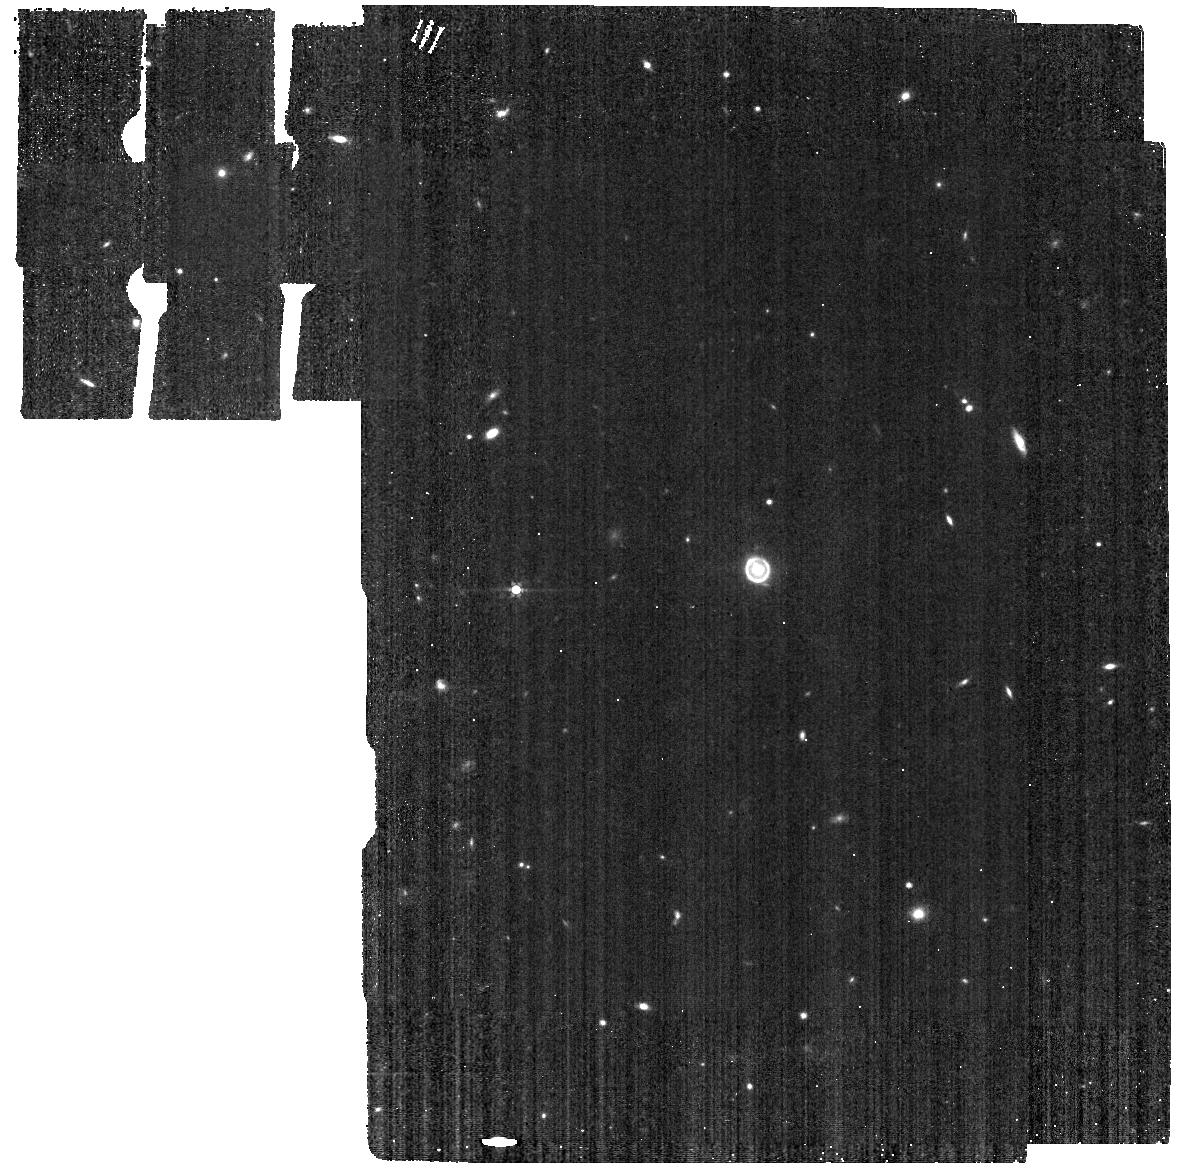
Target: SPT0418-47. Instrument: MIRI. Filter: F560W. Exposure: 5 min. Observation ID: jw01355-o015_t001_miri_f560w

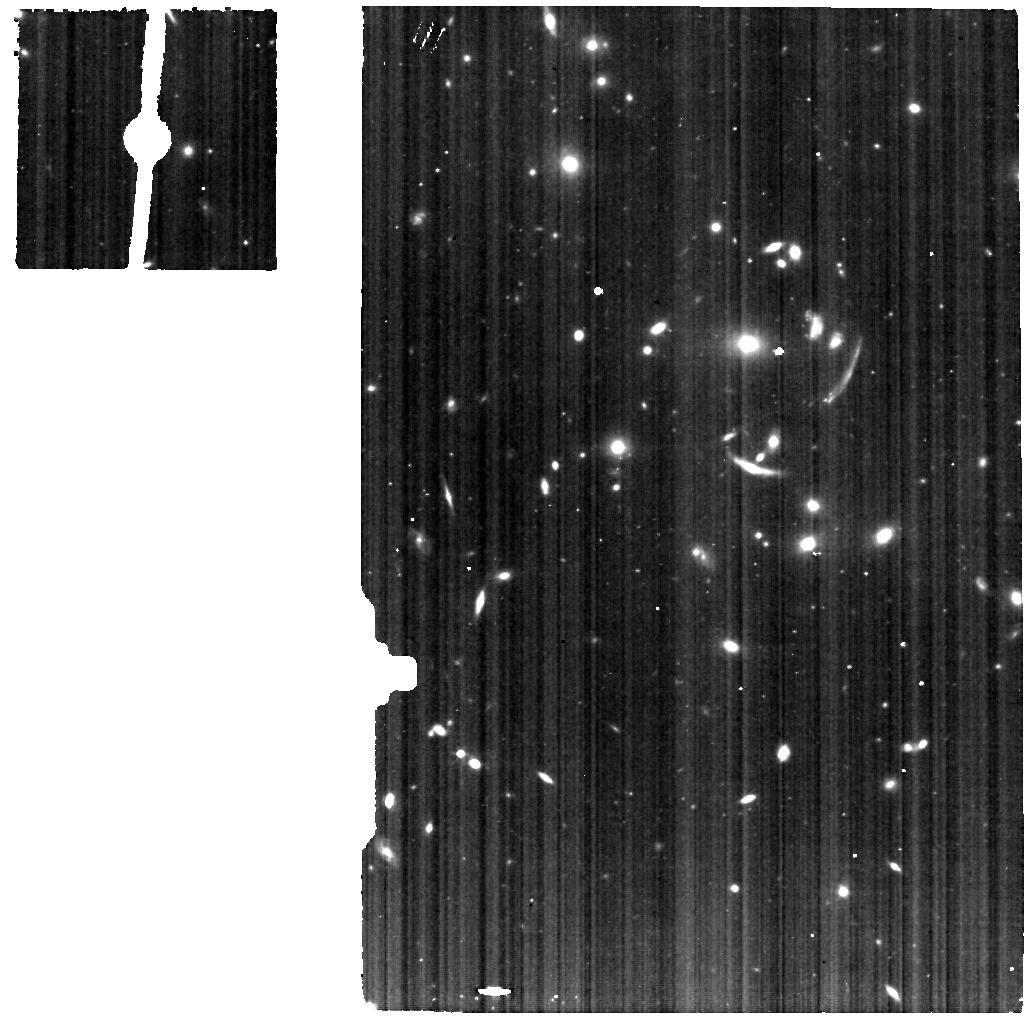
Target: SGAS1226-MRS-SKY. Instrument: MIRI. Filter: F560W. Exposure: 1 h. Observation ID: jw01355-o006_t023_miri_f560w

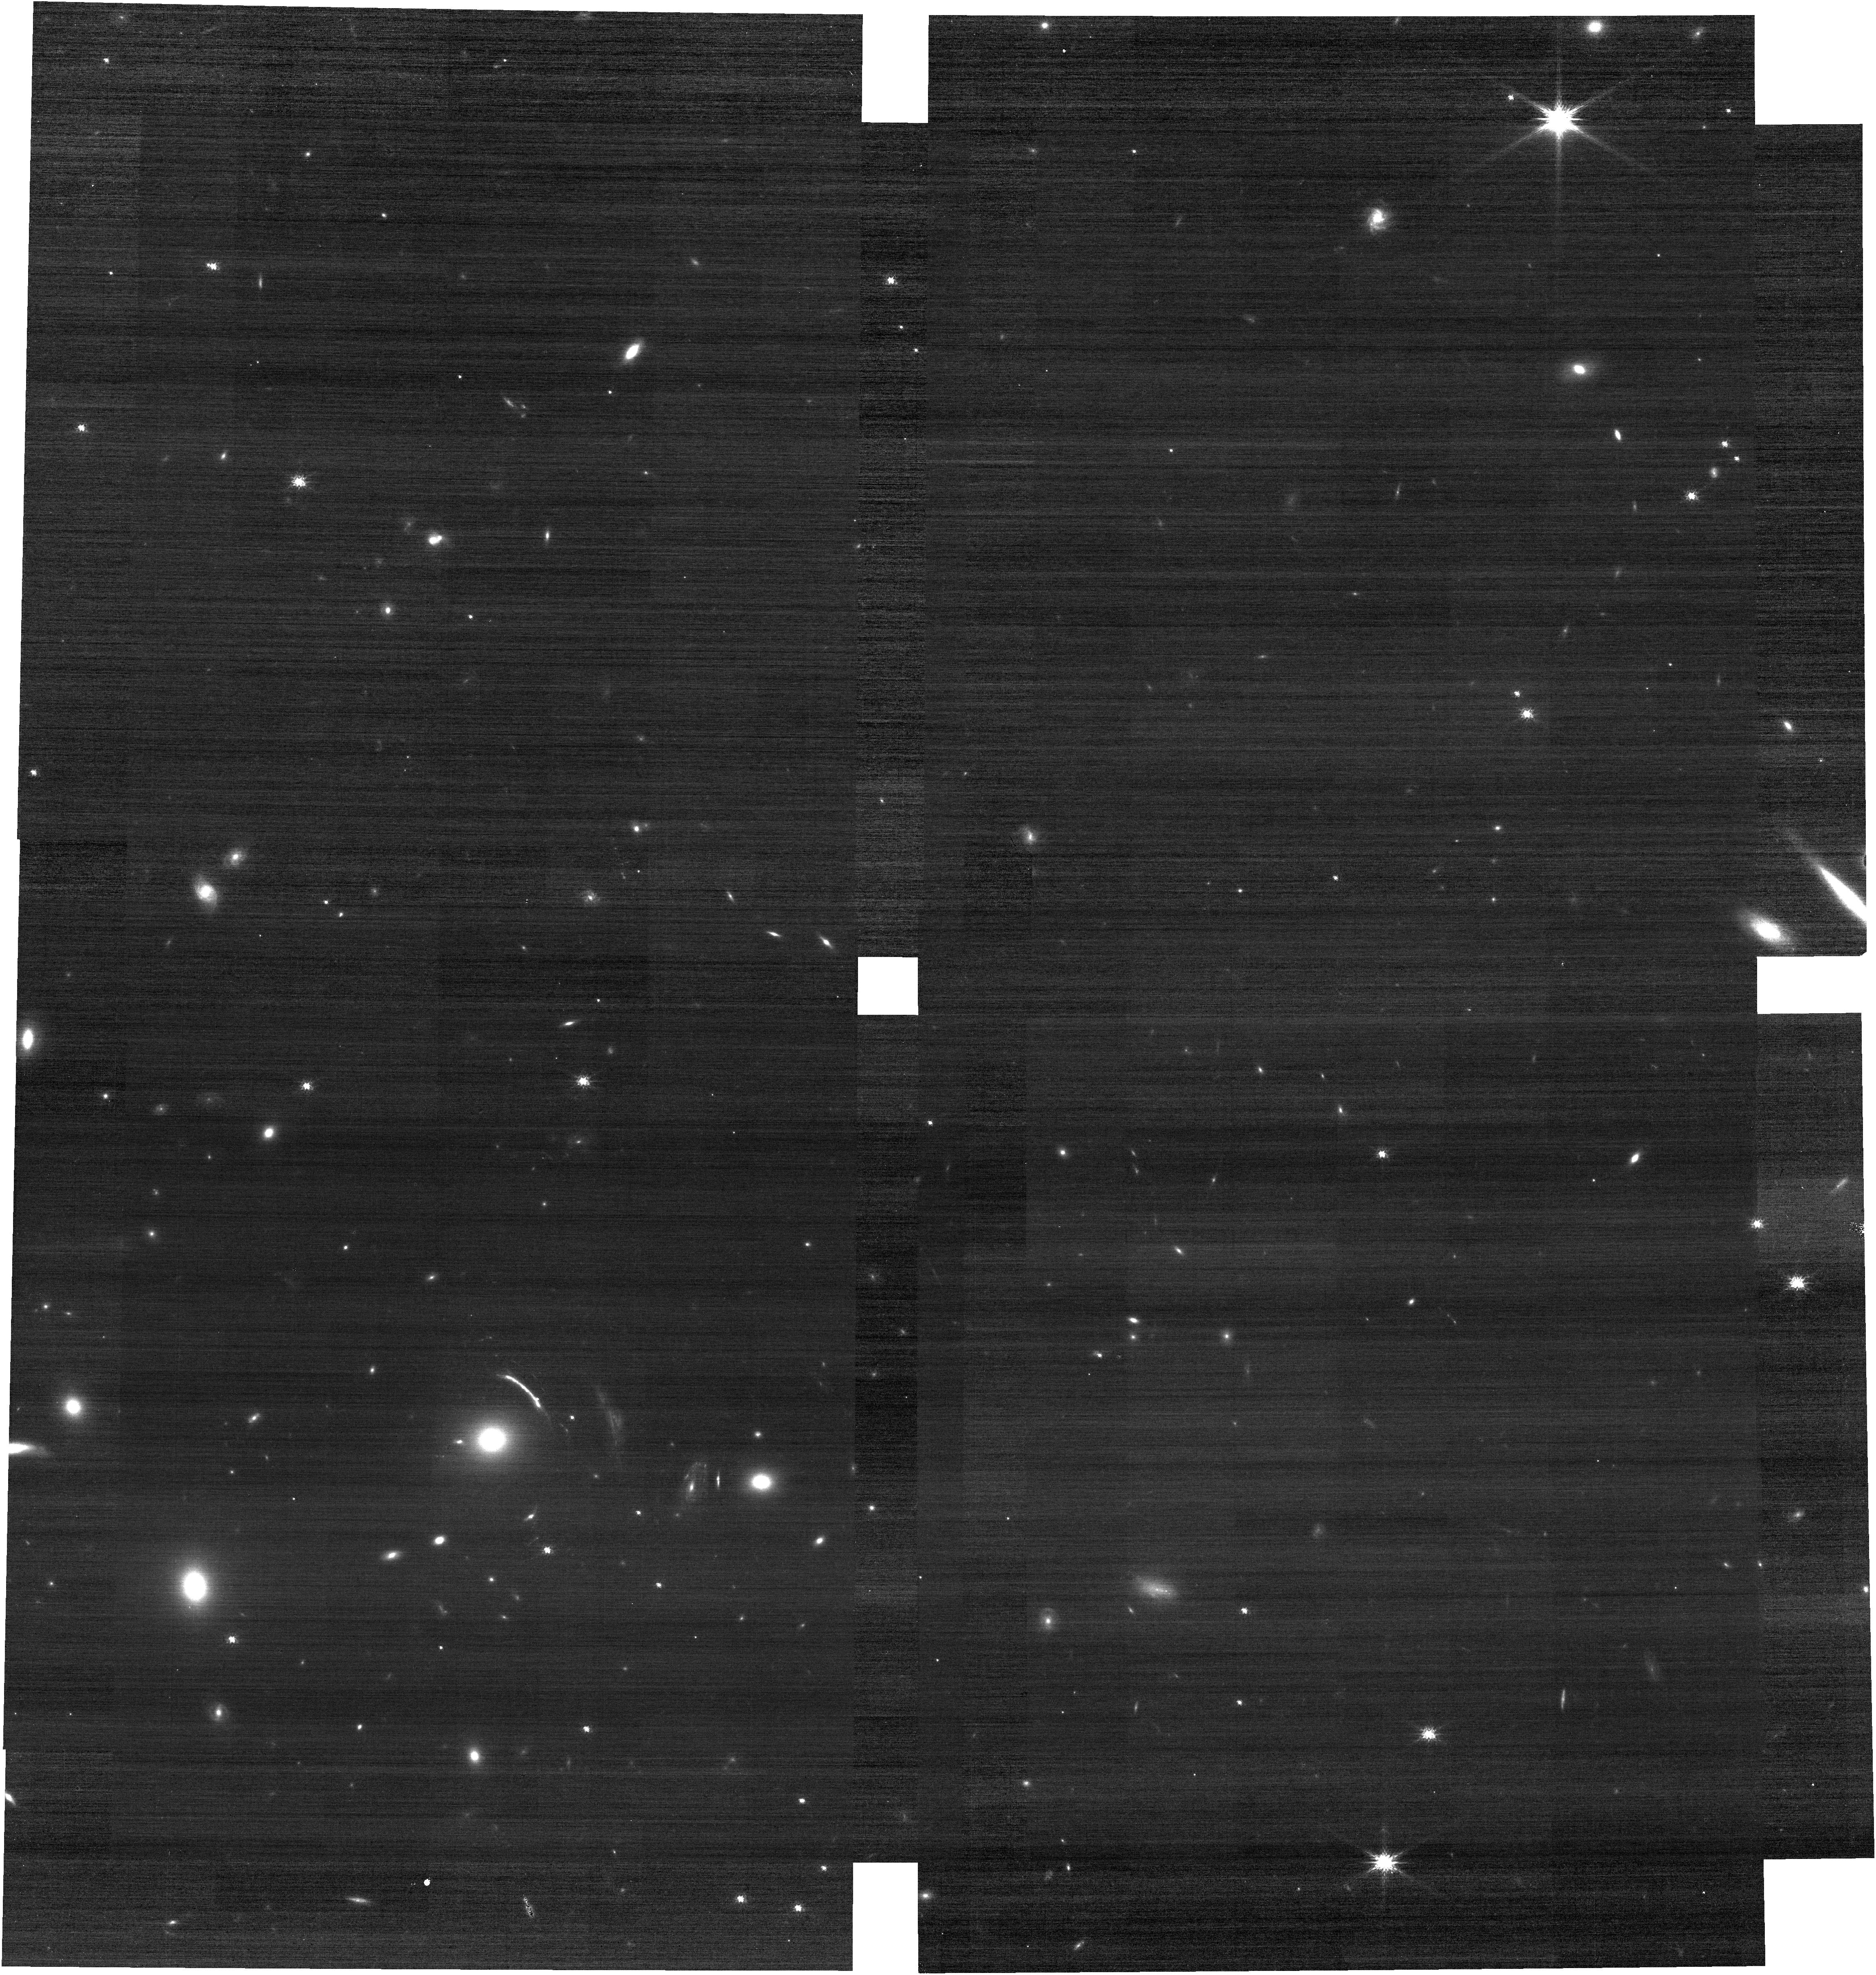
Target: SGAS1723-PHOT. Instrument: NIRCAM. Filter: F150W. Exposure: 5 min. Observation ID: jw01355-o009_t009_nircam_clear-f150w

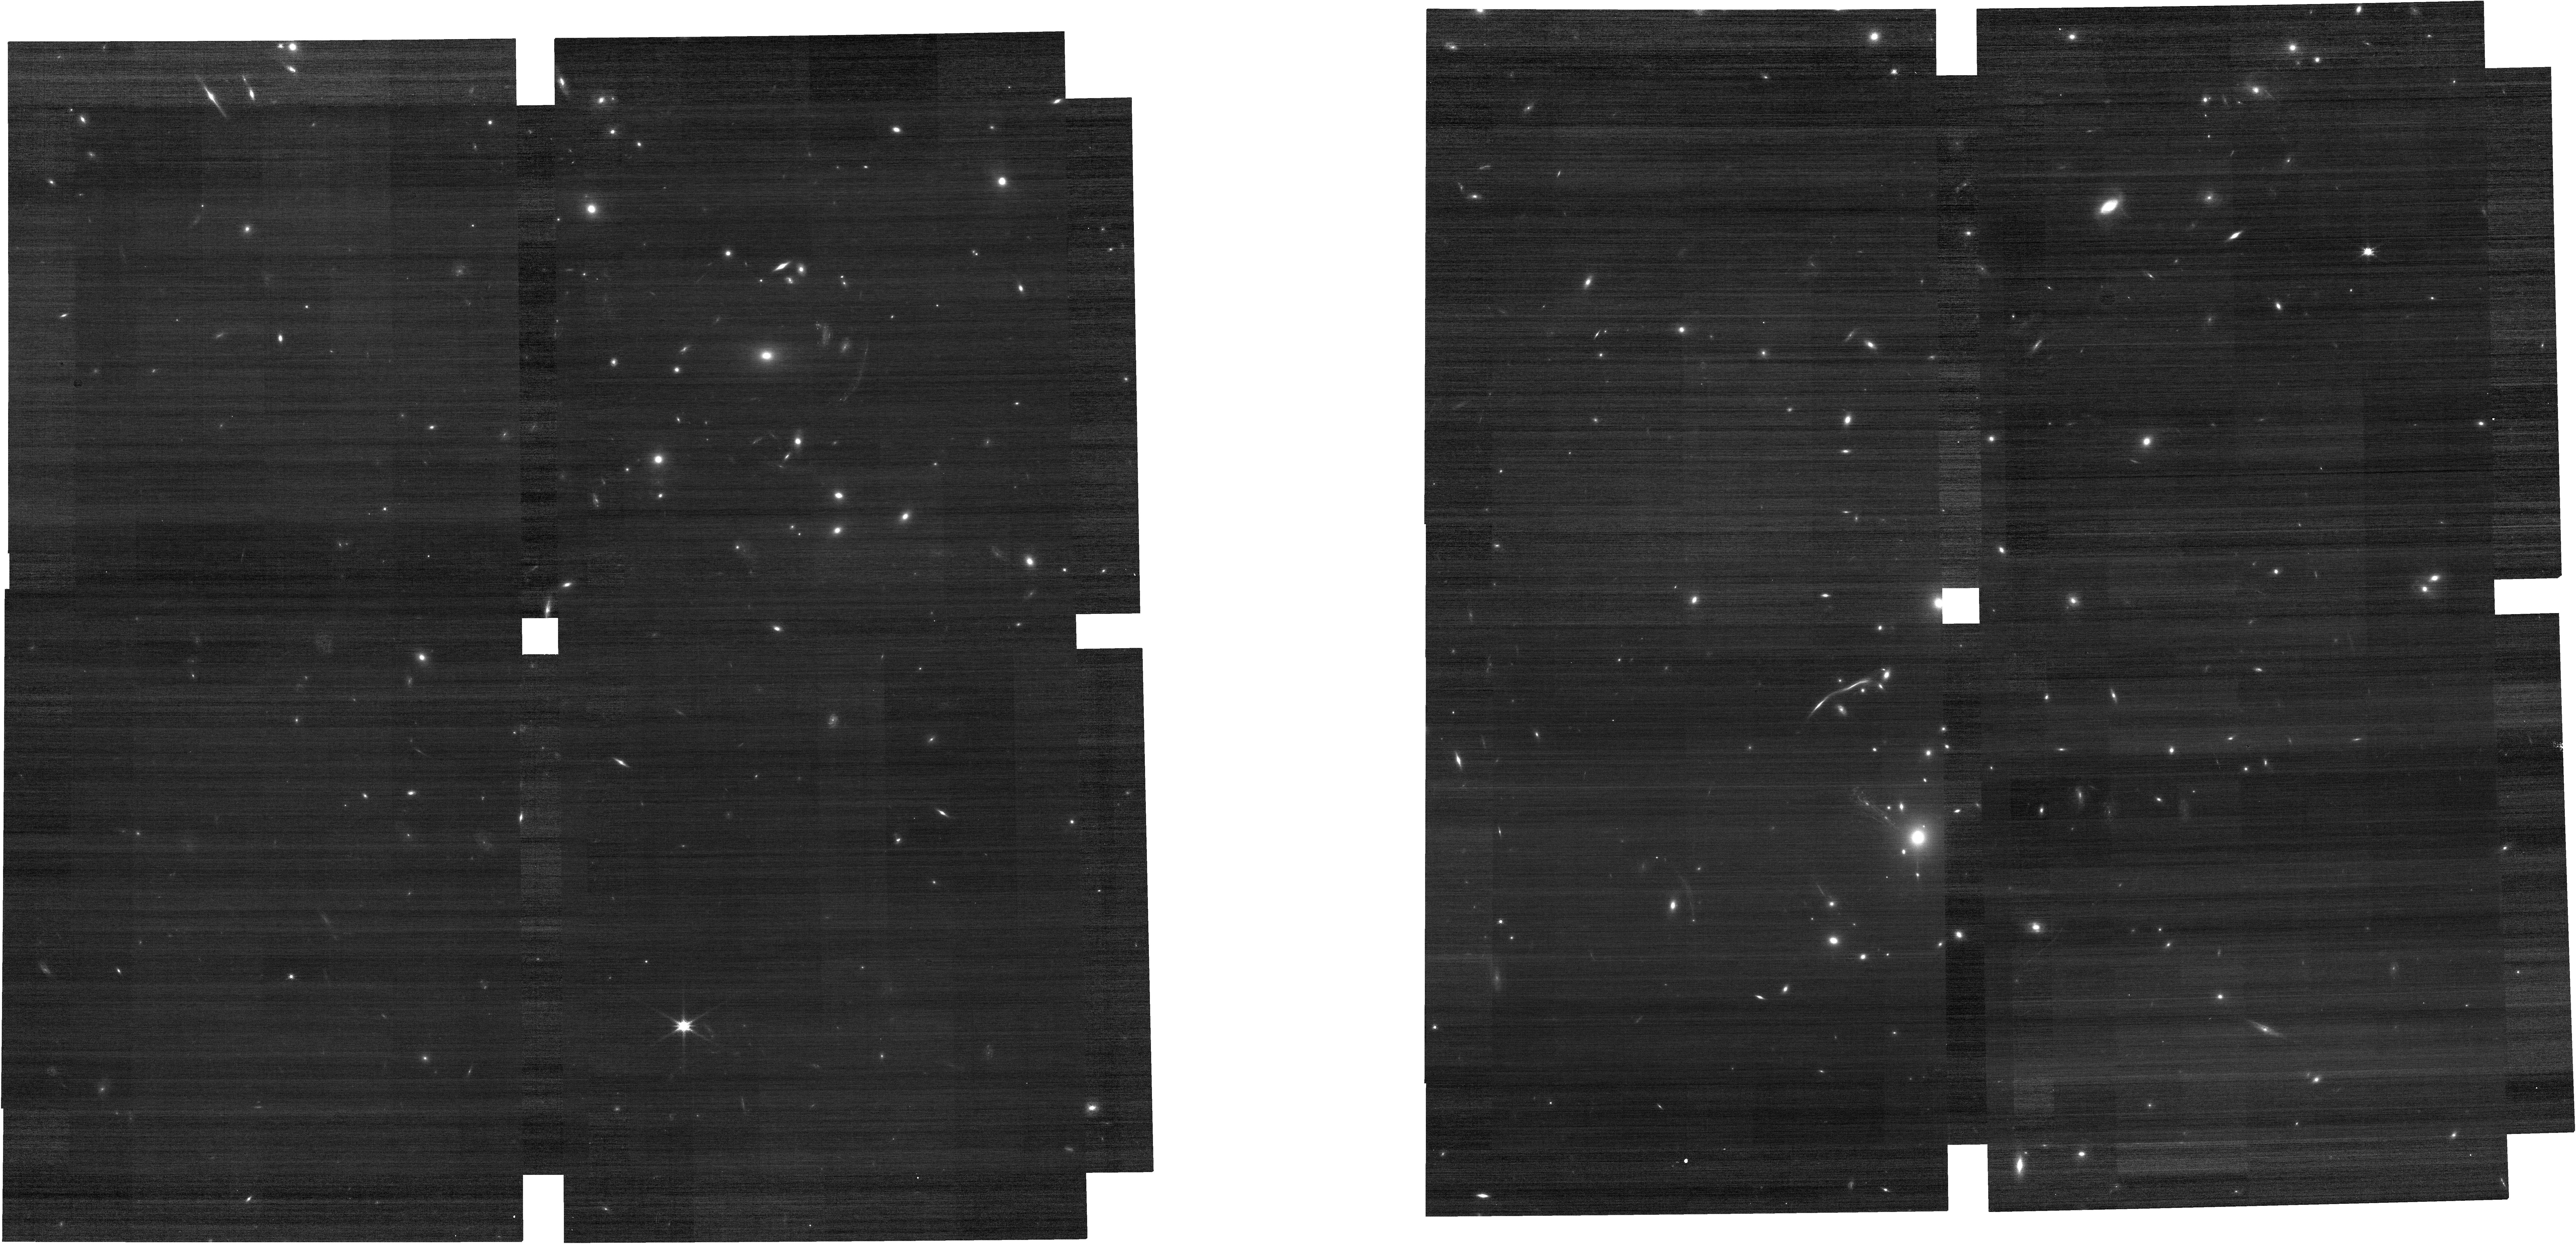
Target: SGAS1226-PHOT. Instrument: NIRCAM. Filter: F115W. Exposure: 5 min. Observation ID: jw01355-o003_t012_nircam_clear-f115w

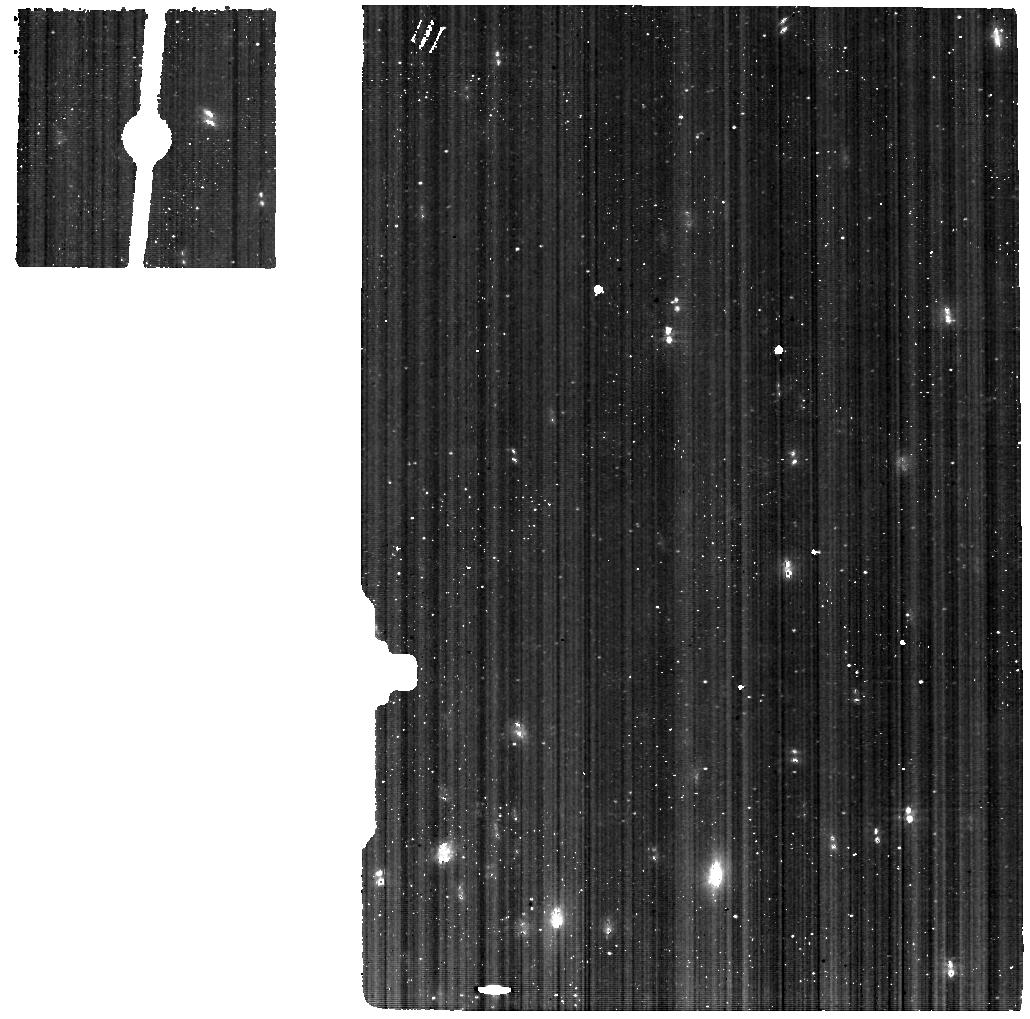
Target: SPT2147-50-IFU. Instrument: MIRI. Filter: F560W. Exposure: 48 min. Observation ID: jw01355-o025_t005_miri_f560w

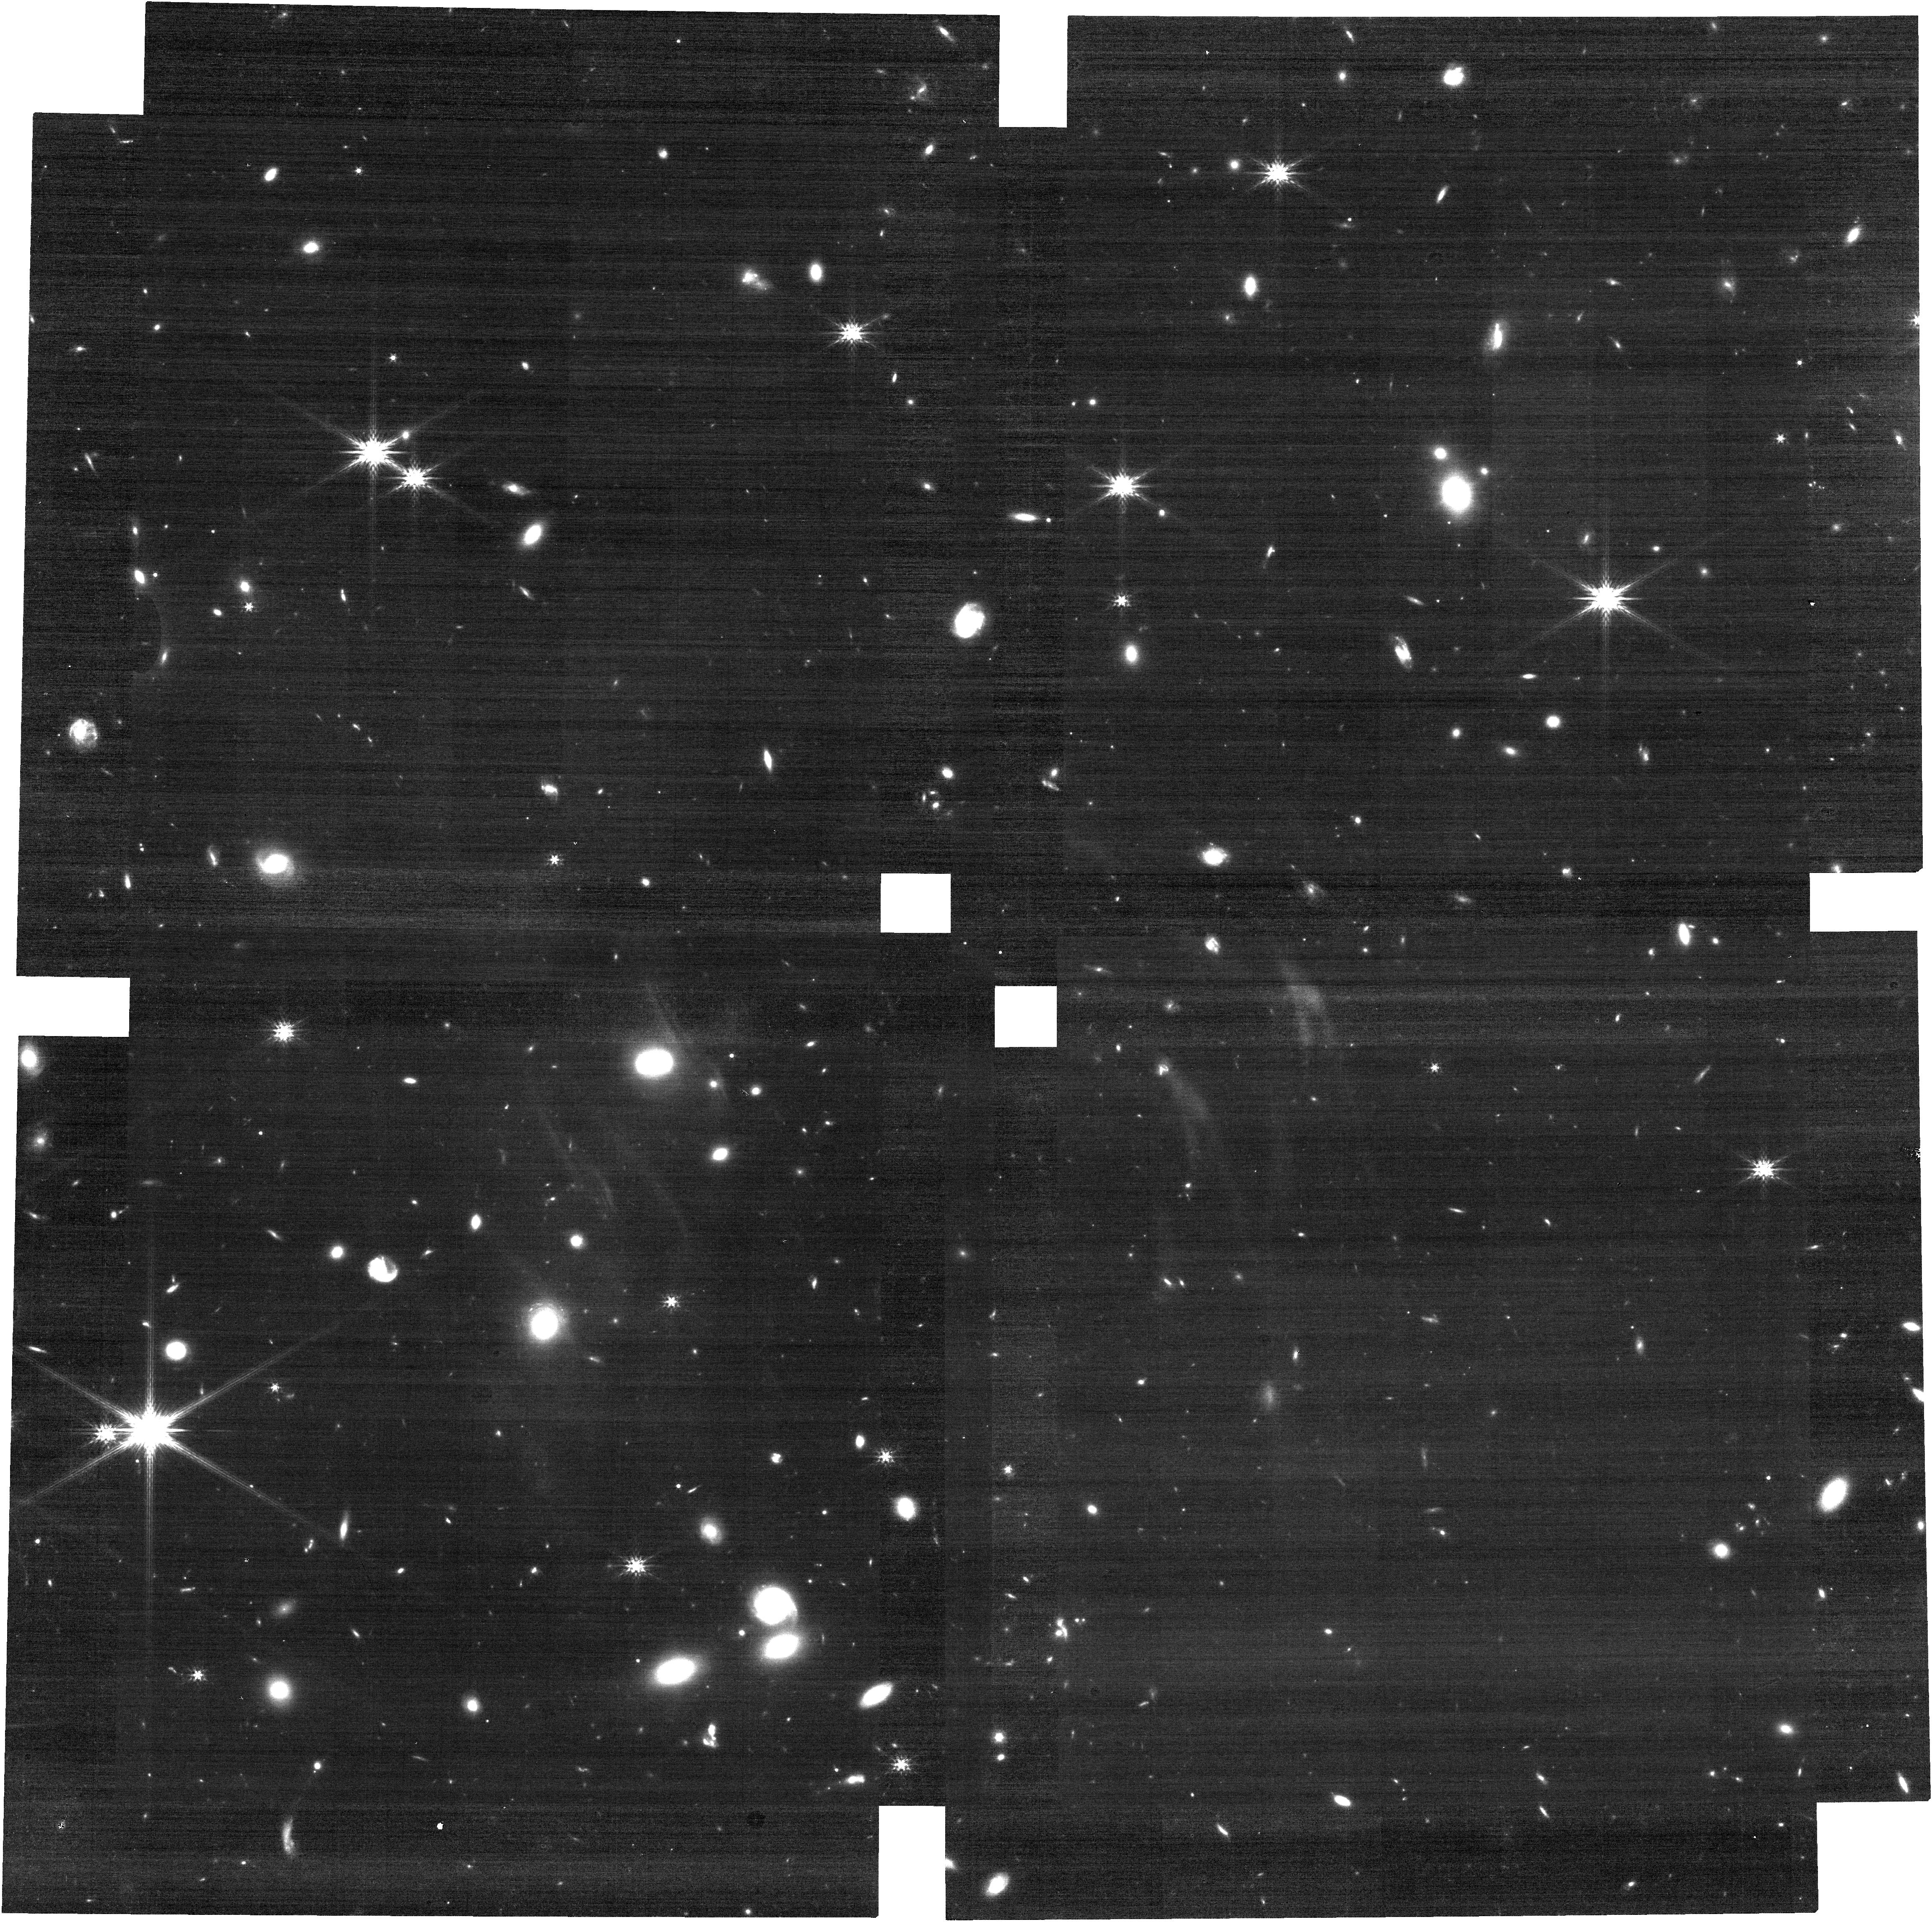
Target: SPT2147-50. Instrument: NIRCAM. Filter: F200W. Exposure: 24 min. Observation ID: jw01355-o024_t004_nircam_clear-f200w

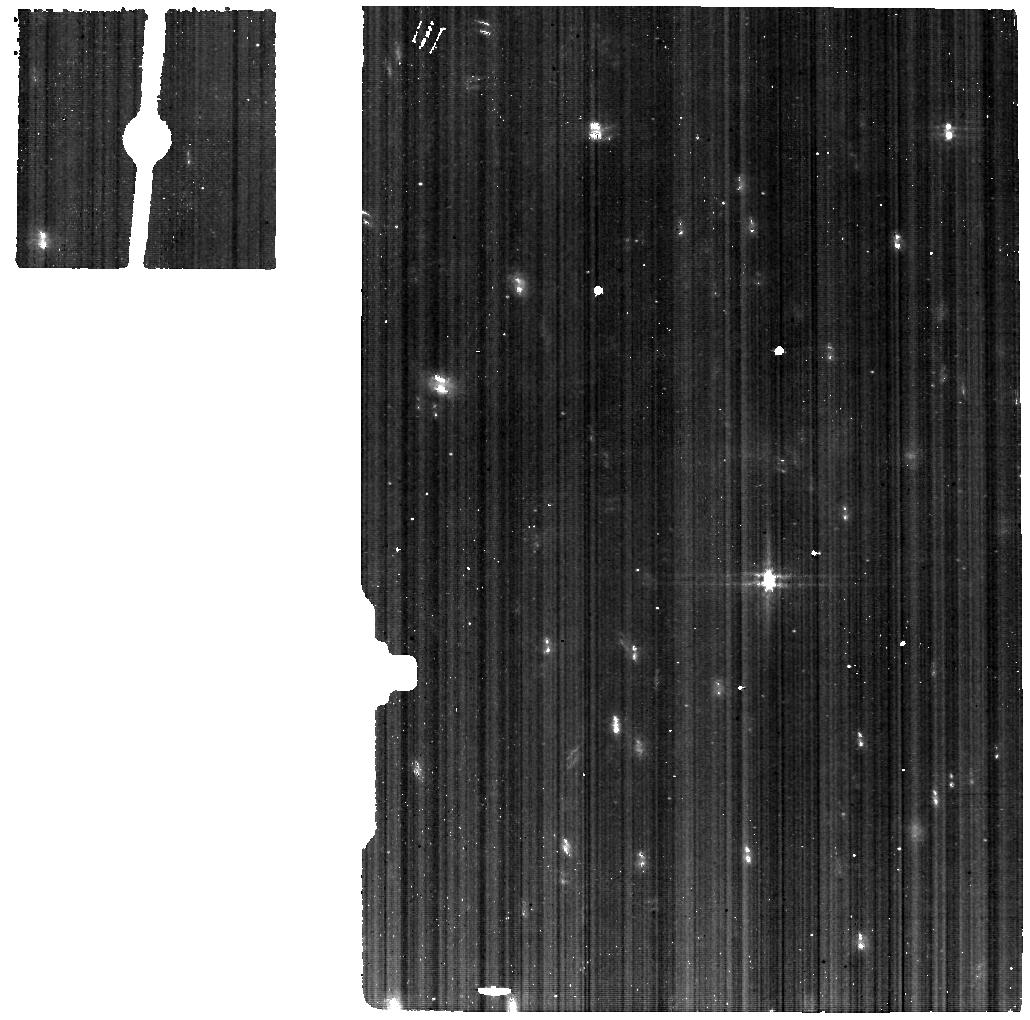
Target: SPT0418-47-IFU. Instrument: MIRI. Filter: F560W. Exposure: 57 min. Observation ID: jw01355-o017_t002_miri_f560w

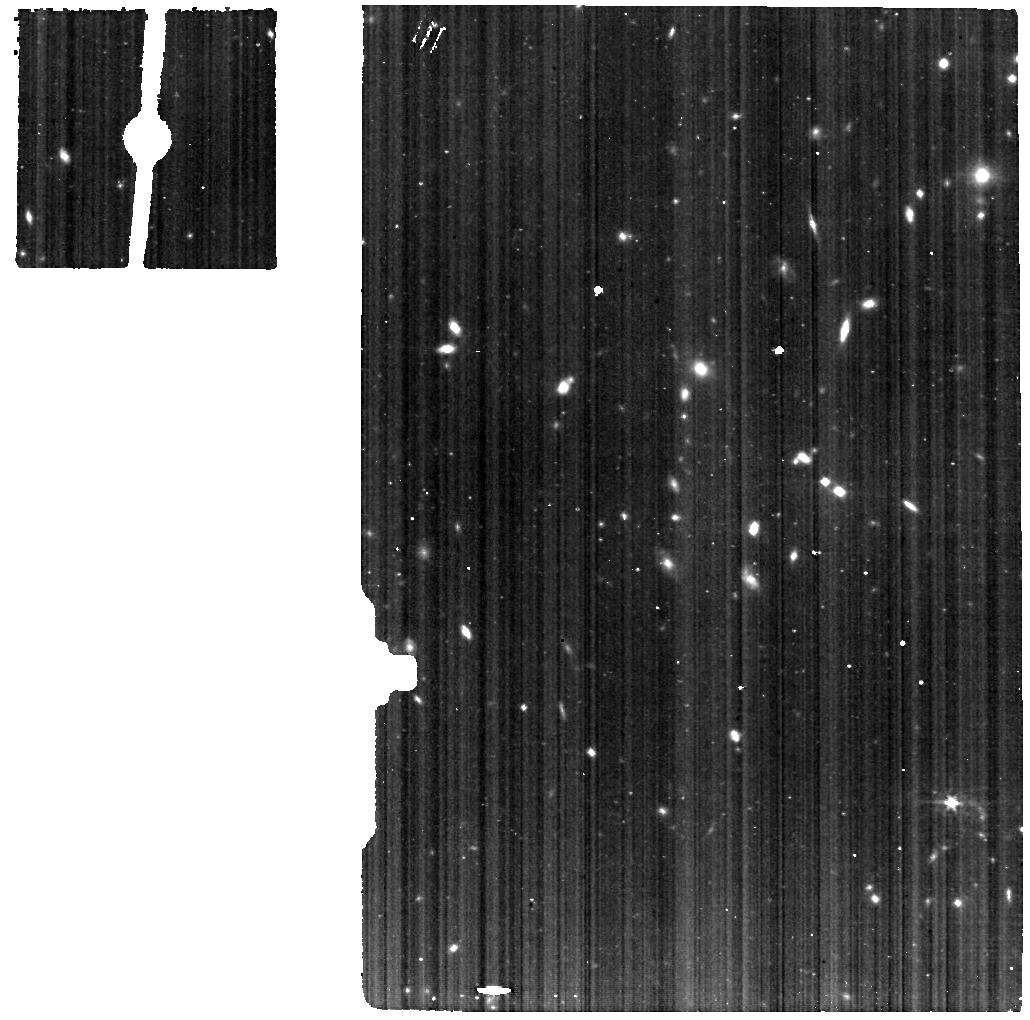
Target: SGAS1226-IFU. Instrument: MIRI. Filter: F560W. Exposure: 1 h. Observation ID: jw01355-o005_t010_miri_f560w

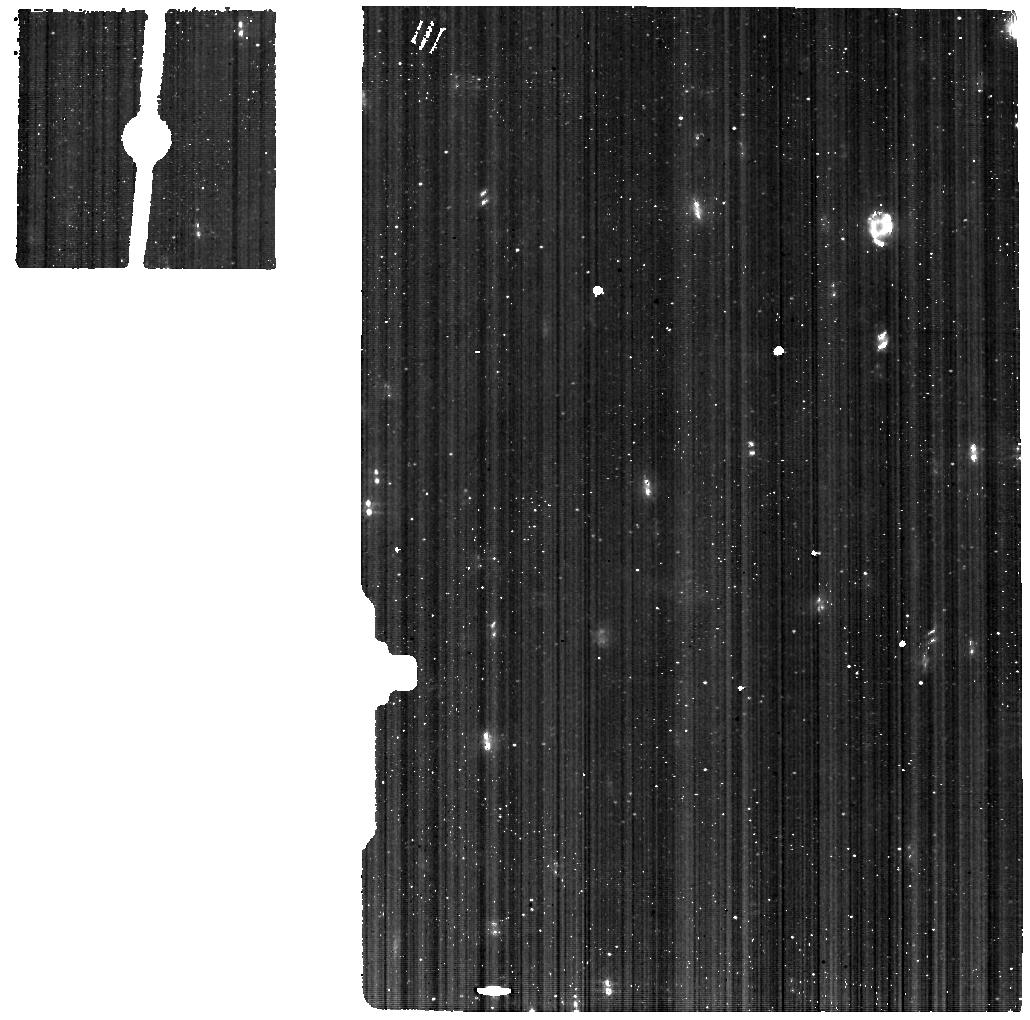
Target: SPT2147-50-MRS-OFFSET. Instrument: MIRI. Filter: F560W. Exposure: 48 min. Observation ID: jw01355-o026_t024_miri_f560w

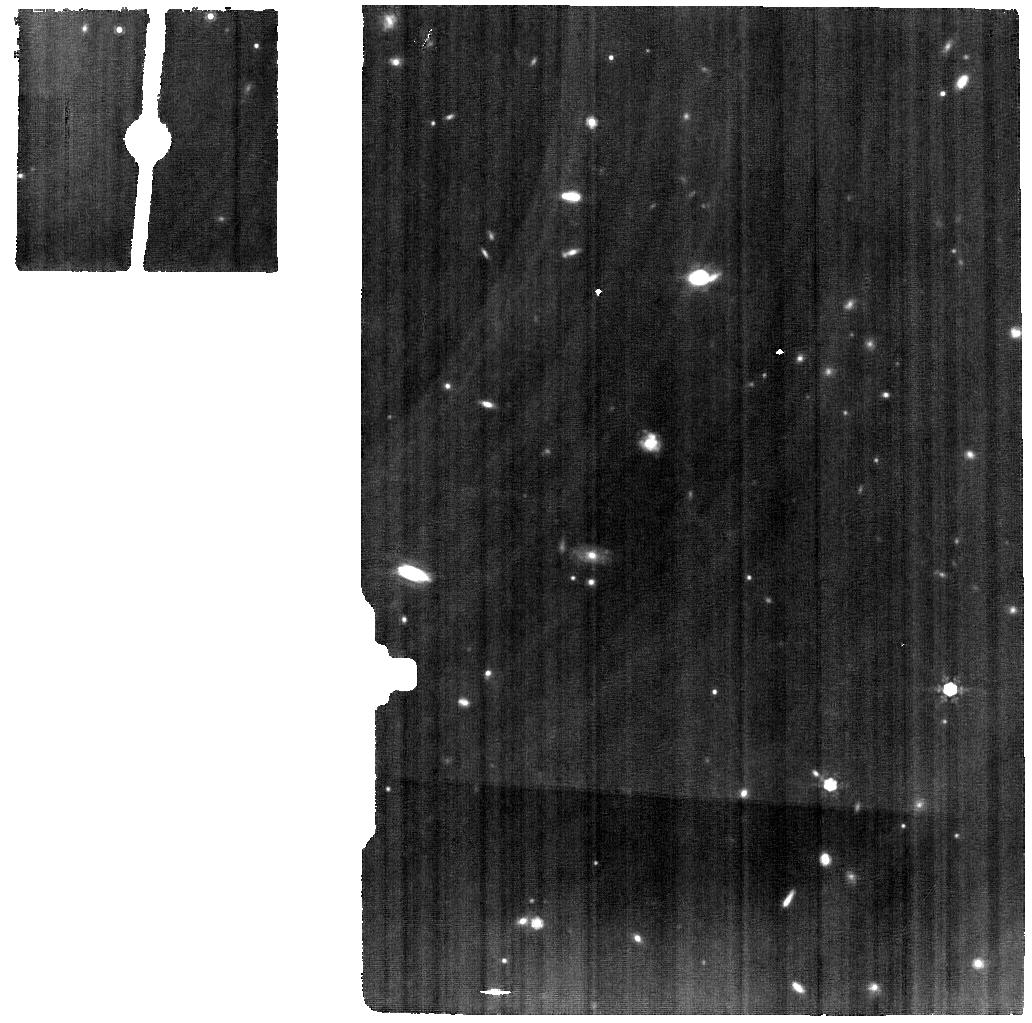
Target: SPT0418-47-IFU-OFFSET. Instrument: MIRI. Filter: F1000W. Exposure: 57 min. Observation ID: jw01355-o013_t003_miri_f1000w

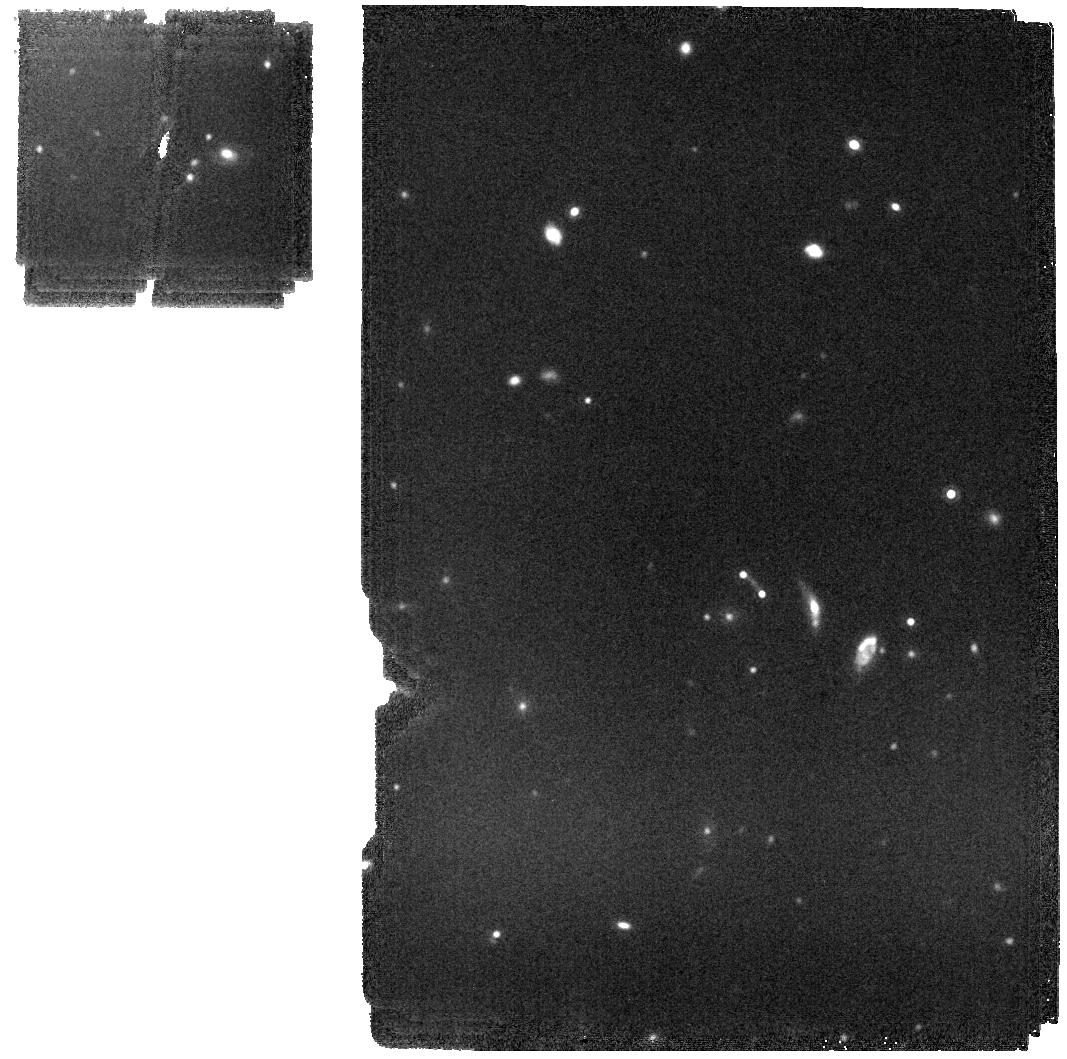
Target: SGAS1723-PHOT. Instrument: MIRI. Filter: F1500W. Exposure: 4 min. Observation ID: jw01355-o010_t009_miri_f1500w

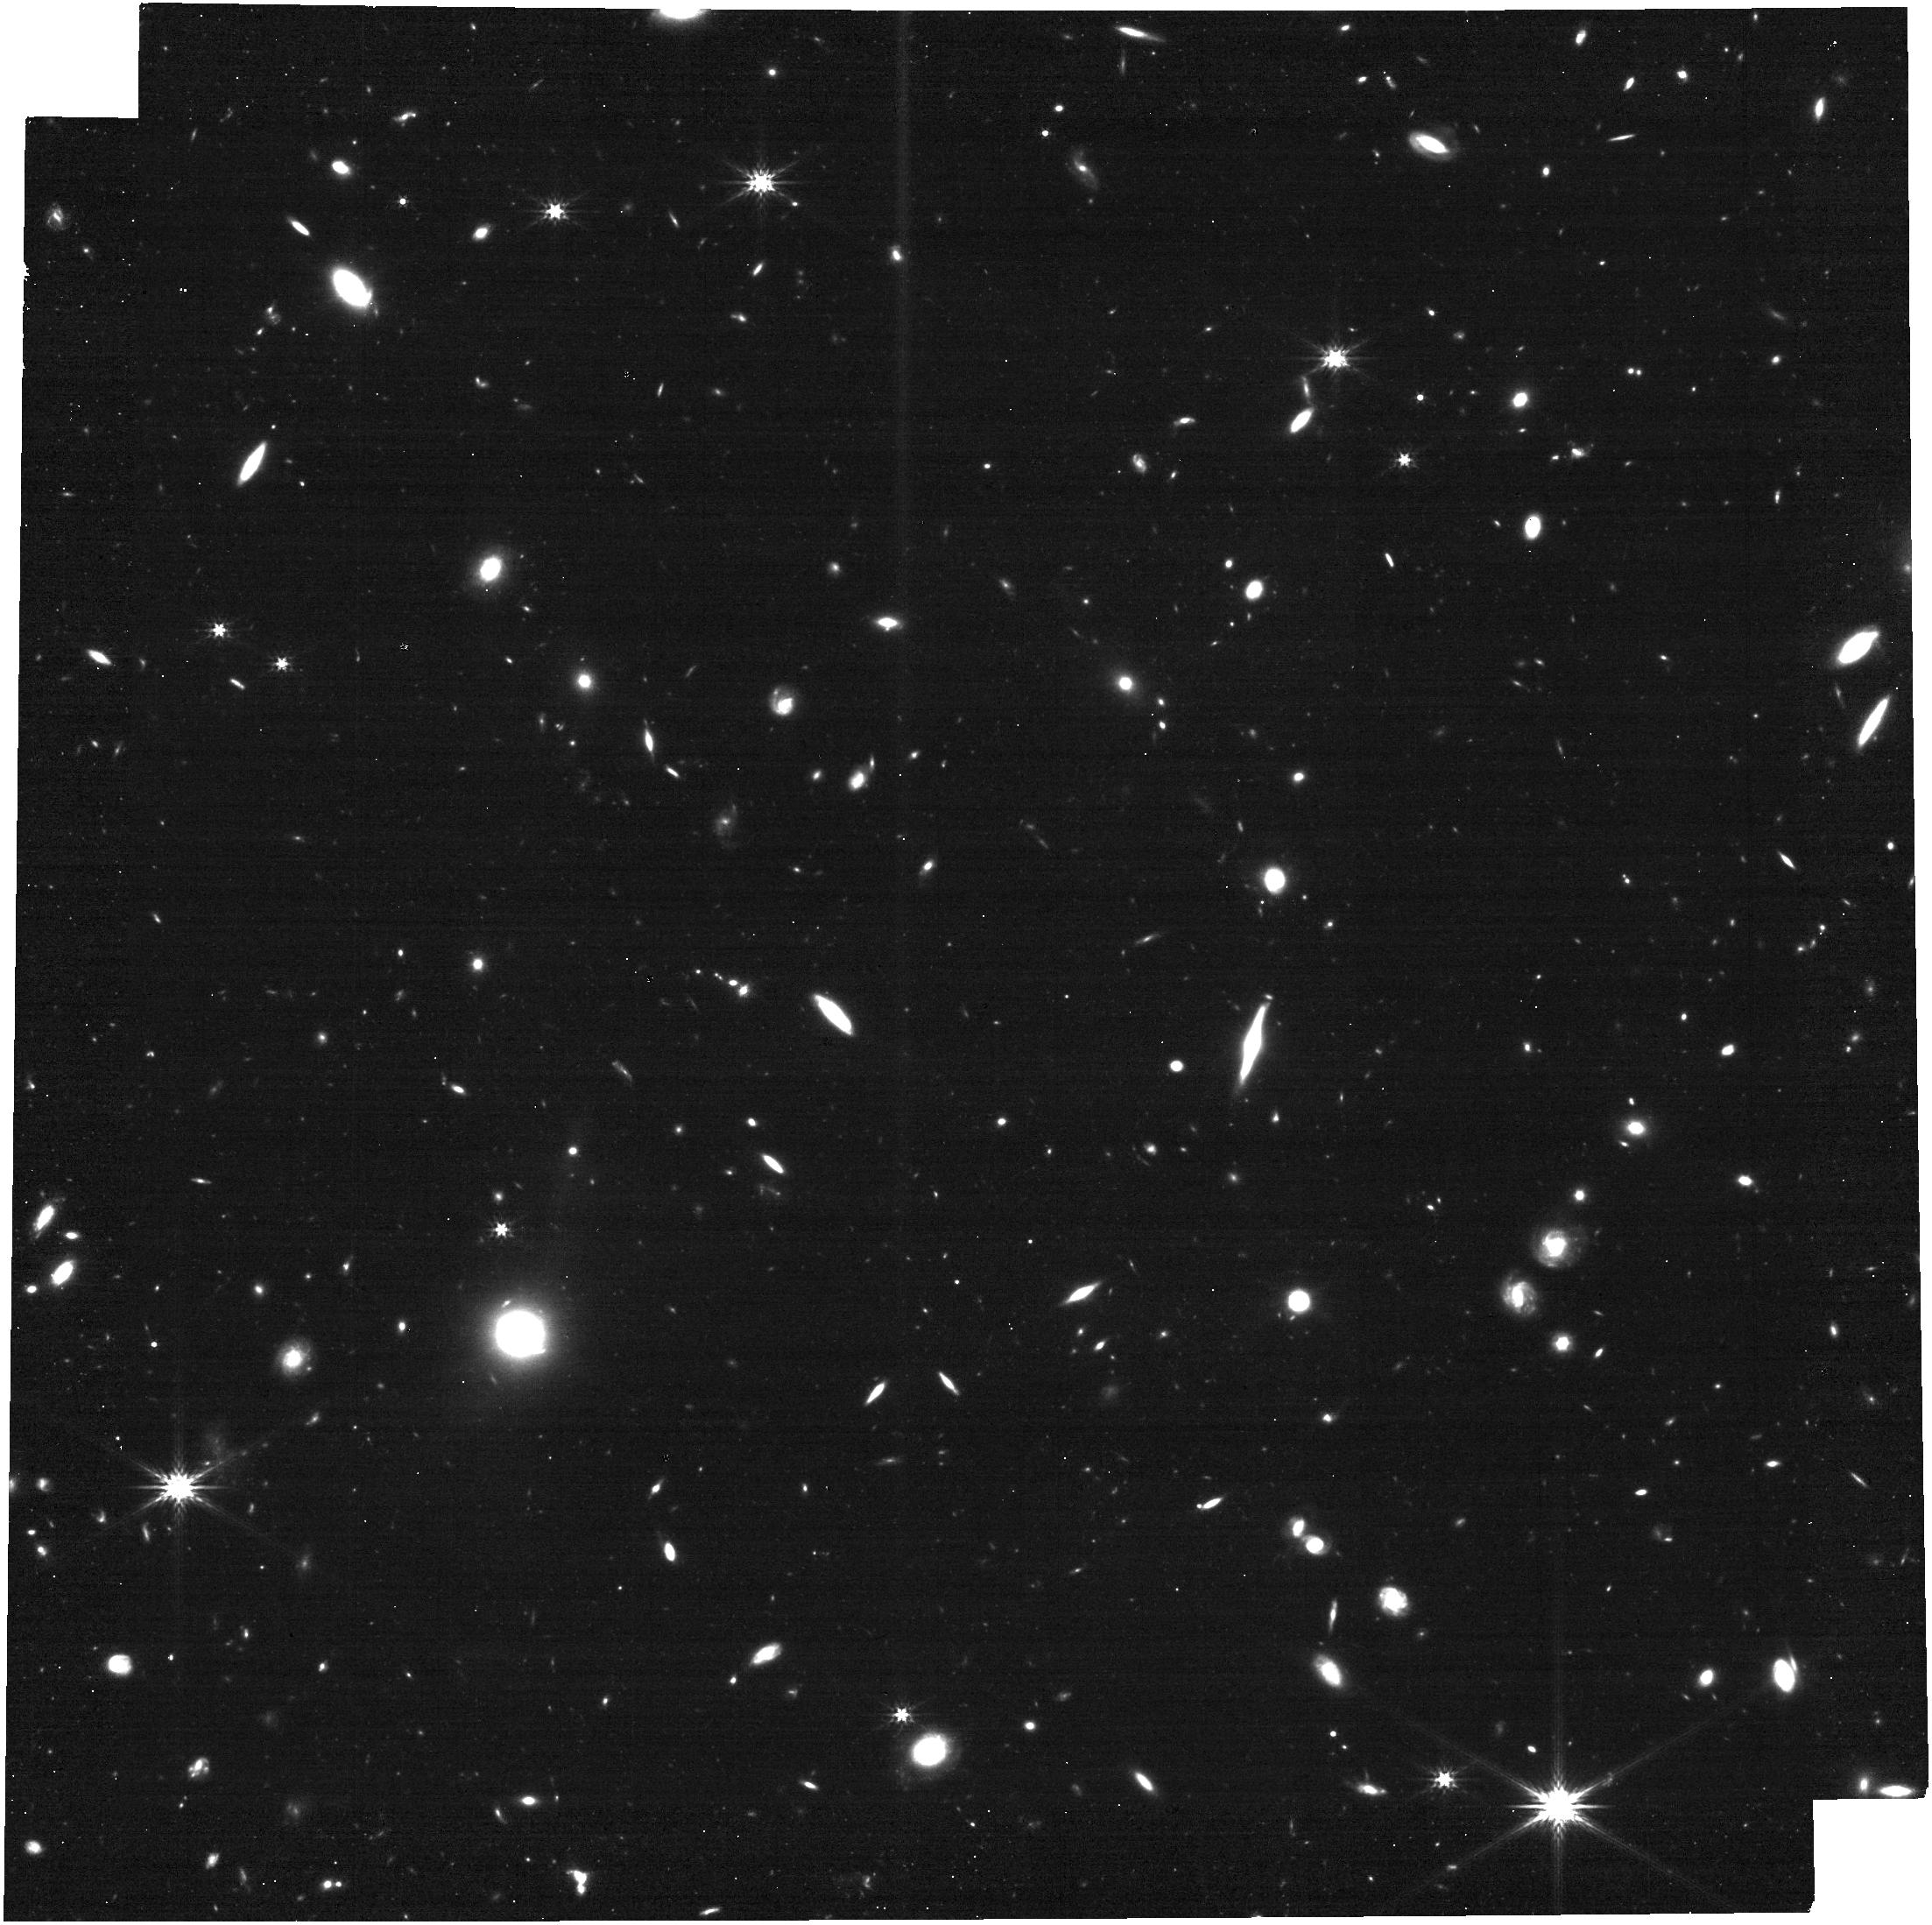
Target: SPT0418-47. Instrument: NIRCAM. Filter: F277W. Exposure: 11 min. Observation ID: jw01355-o016_t001_nircam_clear-f277w

TEMPLATES: Targeting Extremely Magnified Panchromatic Lensed Arcs and Their Extended Star formation (PI: Rigby, Jane R.)

We propose high signal-to-noise NIRSpec and MIRI IFU spectroscopy, with accompanying imaging, for 4 gravitationally lensed galaxies at 1<z<4. This program will spatially resolve the star formation in galaxies across the peak of cosmic star formation, in an extinction-robust manner. Lensing magnification pushes JWST to the highest spatial resolutions possible at these redshifts, to map the key spectral diagnostics of star formation and dust extinction: H-alpha, Pa-alpha, and 3.3um PAH within individual distant galaxies. Our targets are among the brightest, best-characterized lensed systems known, and span a wide range of specific star formation rate, extinction, and luminosity. They have extensive ancillary datasets. Our science goals are: 1) demonstrate extinction-robust star formation rate diagnostics for distant galaxies; 2) determine the physical scales of star formation in distant galaxies, in an extinction-robust way; 3) measure specific star formation rates and compare the spatial distribution of the young and old stars; 4) and measure the physical conditions of star formation and their spatial variation. This program uses key instrument modes, heavily exercising the NIRSpec and MIRI IFUs. The resulting science-enabling data products will demonstrate JWST’s capabilities and provide the extragalactic science community with rich datasets. In four deliveries, we will provide high-quality Level 3 data cubes and mosaics, empirical star formation diagnostics, maps of star formation, extinction, and physical properties, a tool for comparing NIRSpec and MIRI data cubes, and cookbooks on data reduction, analysis, and calibration strategy. NOI #106 Co-PI: J. Vieira